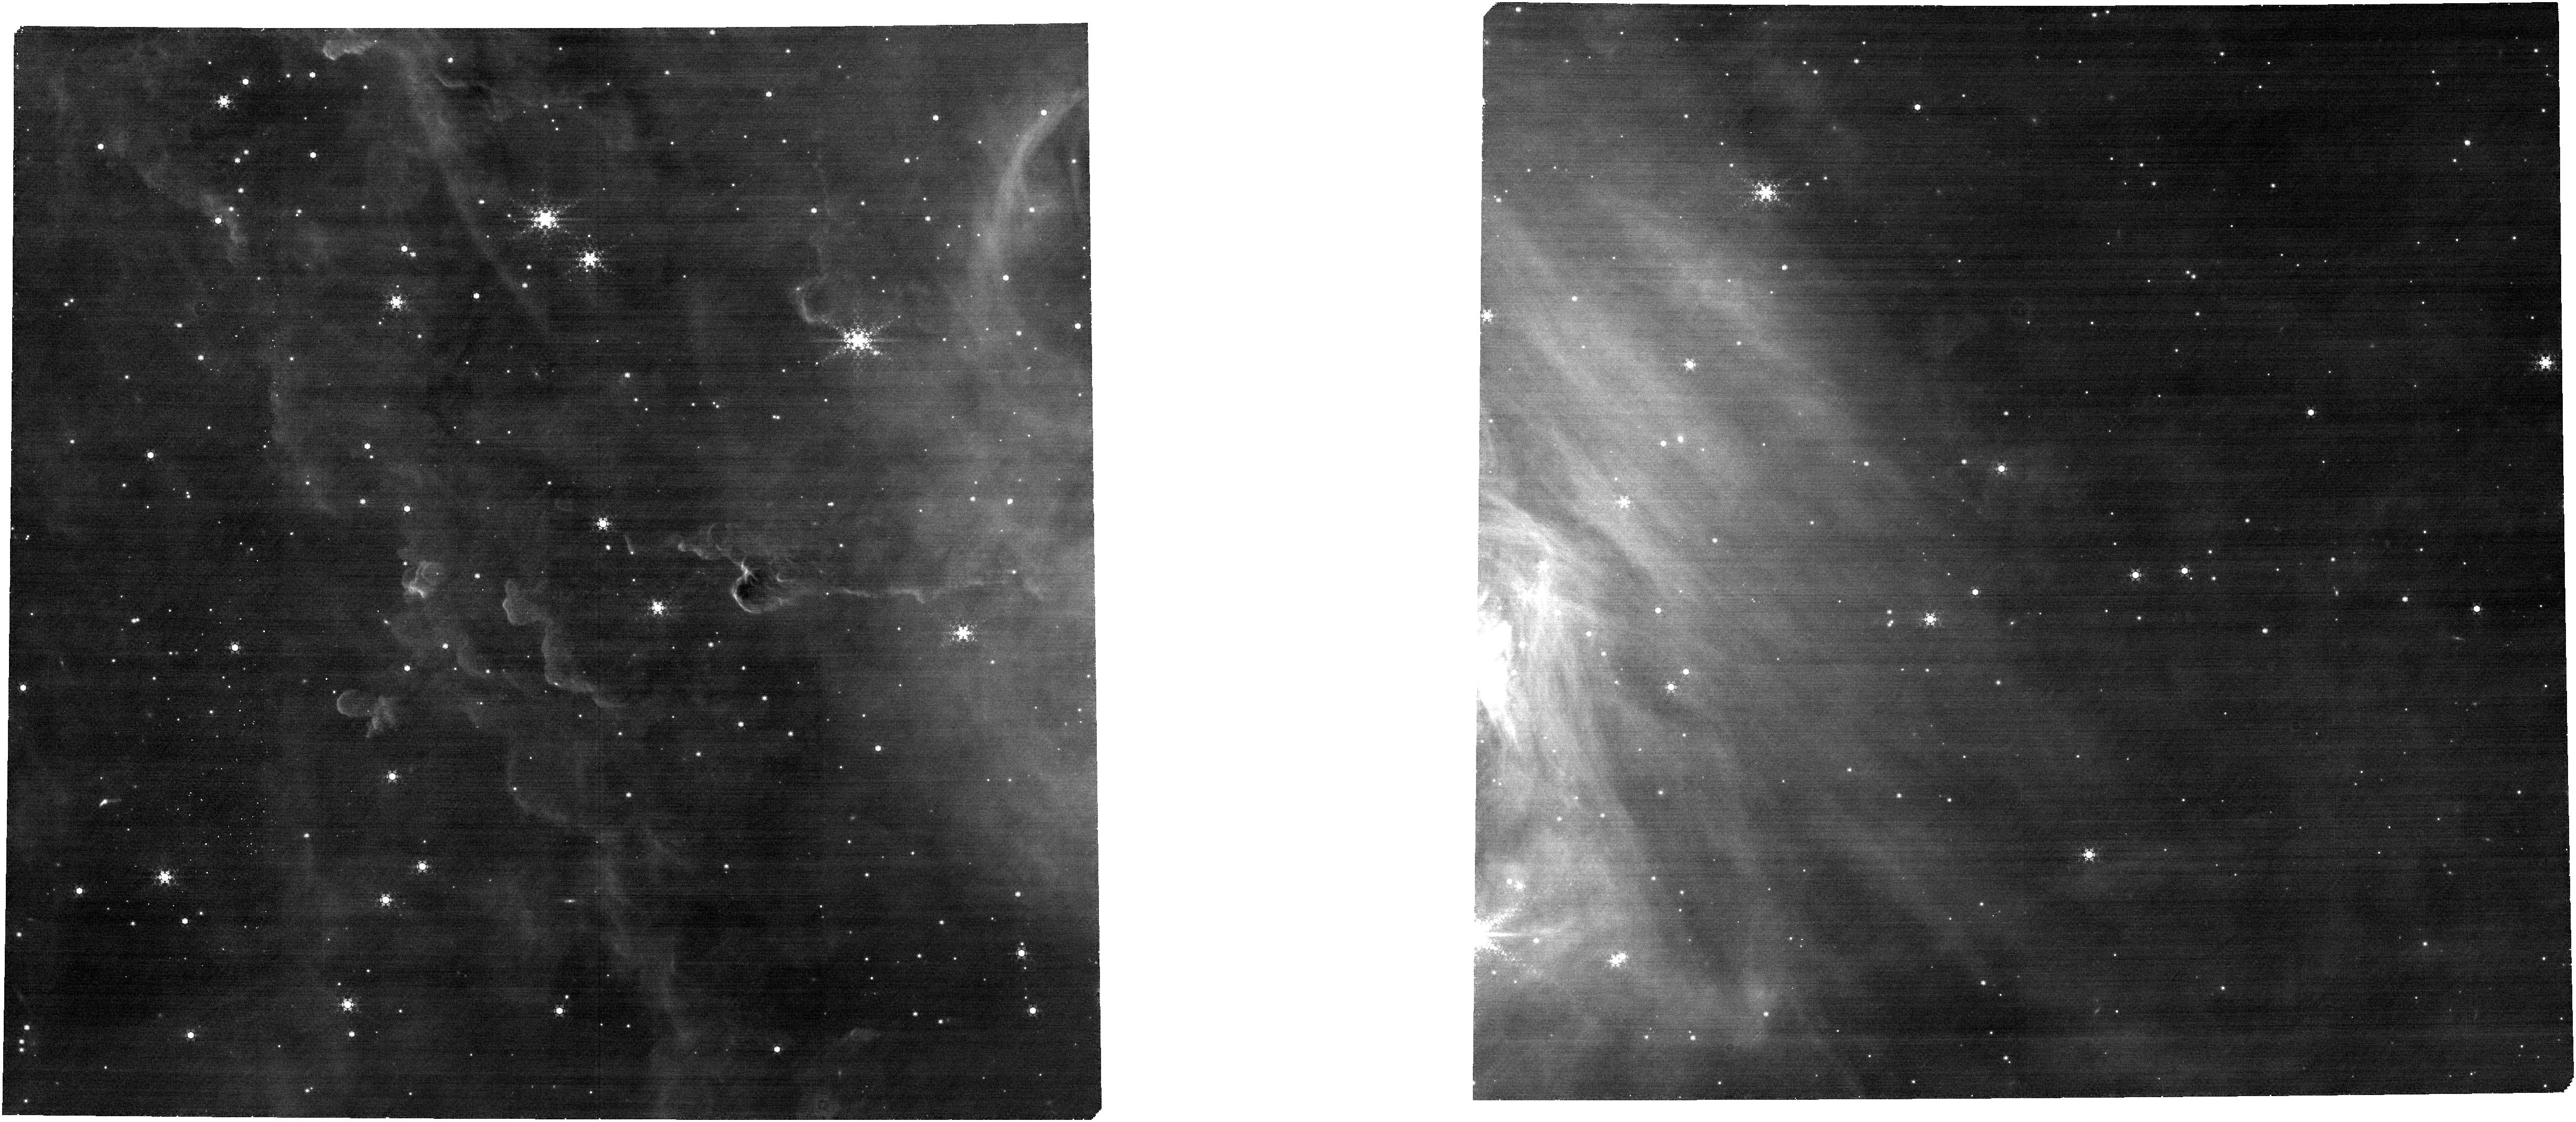
Target: W3-JWST-2-FINAL. Instrument: NIRCAM. Filter: F444W+F470N. Exposure: 14 min. Observation ID: jw05437-o002_t002_nircam_f444w-f470n

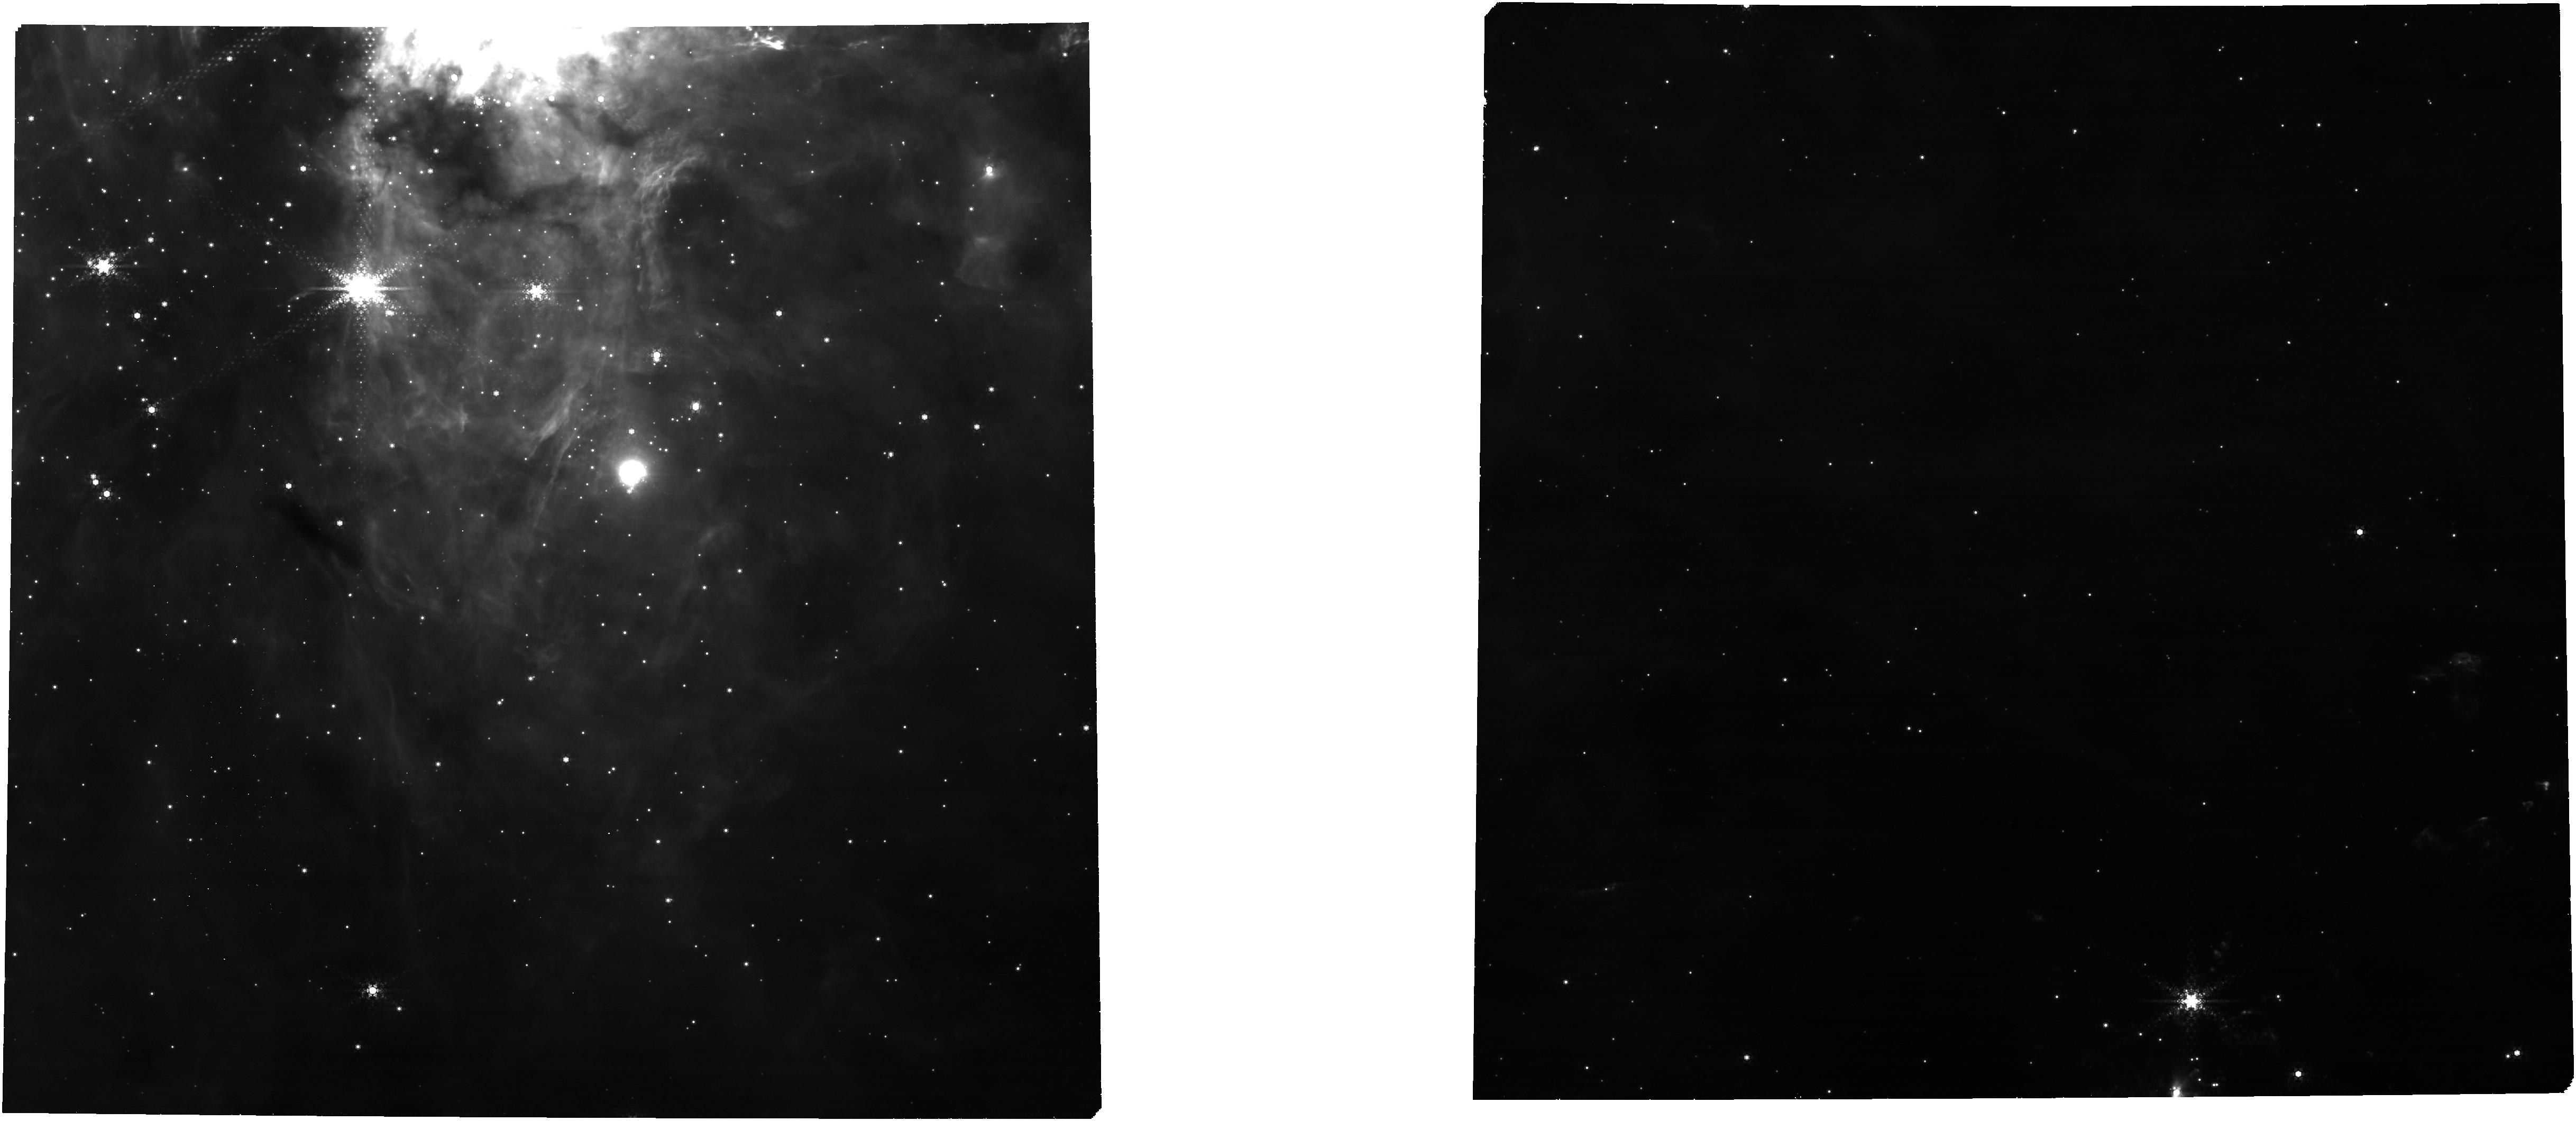
Target: W3-JWST-3A-FINAL. Instrument: NIRCAM. Filter: F444W+F470N. Exposure: 14 min. Observation ID: jw05437-o003_t003_nircam_f444w-f470n

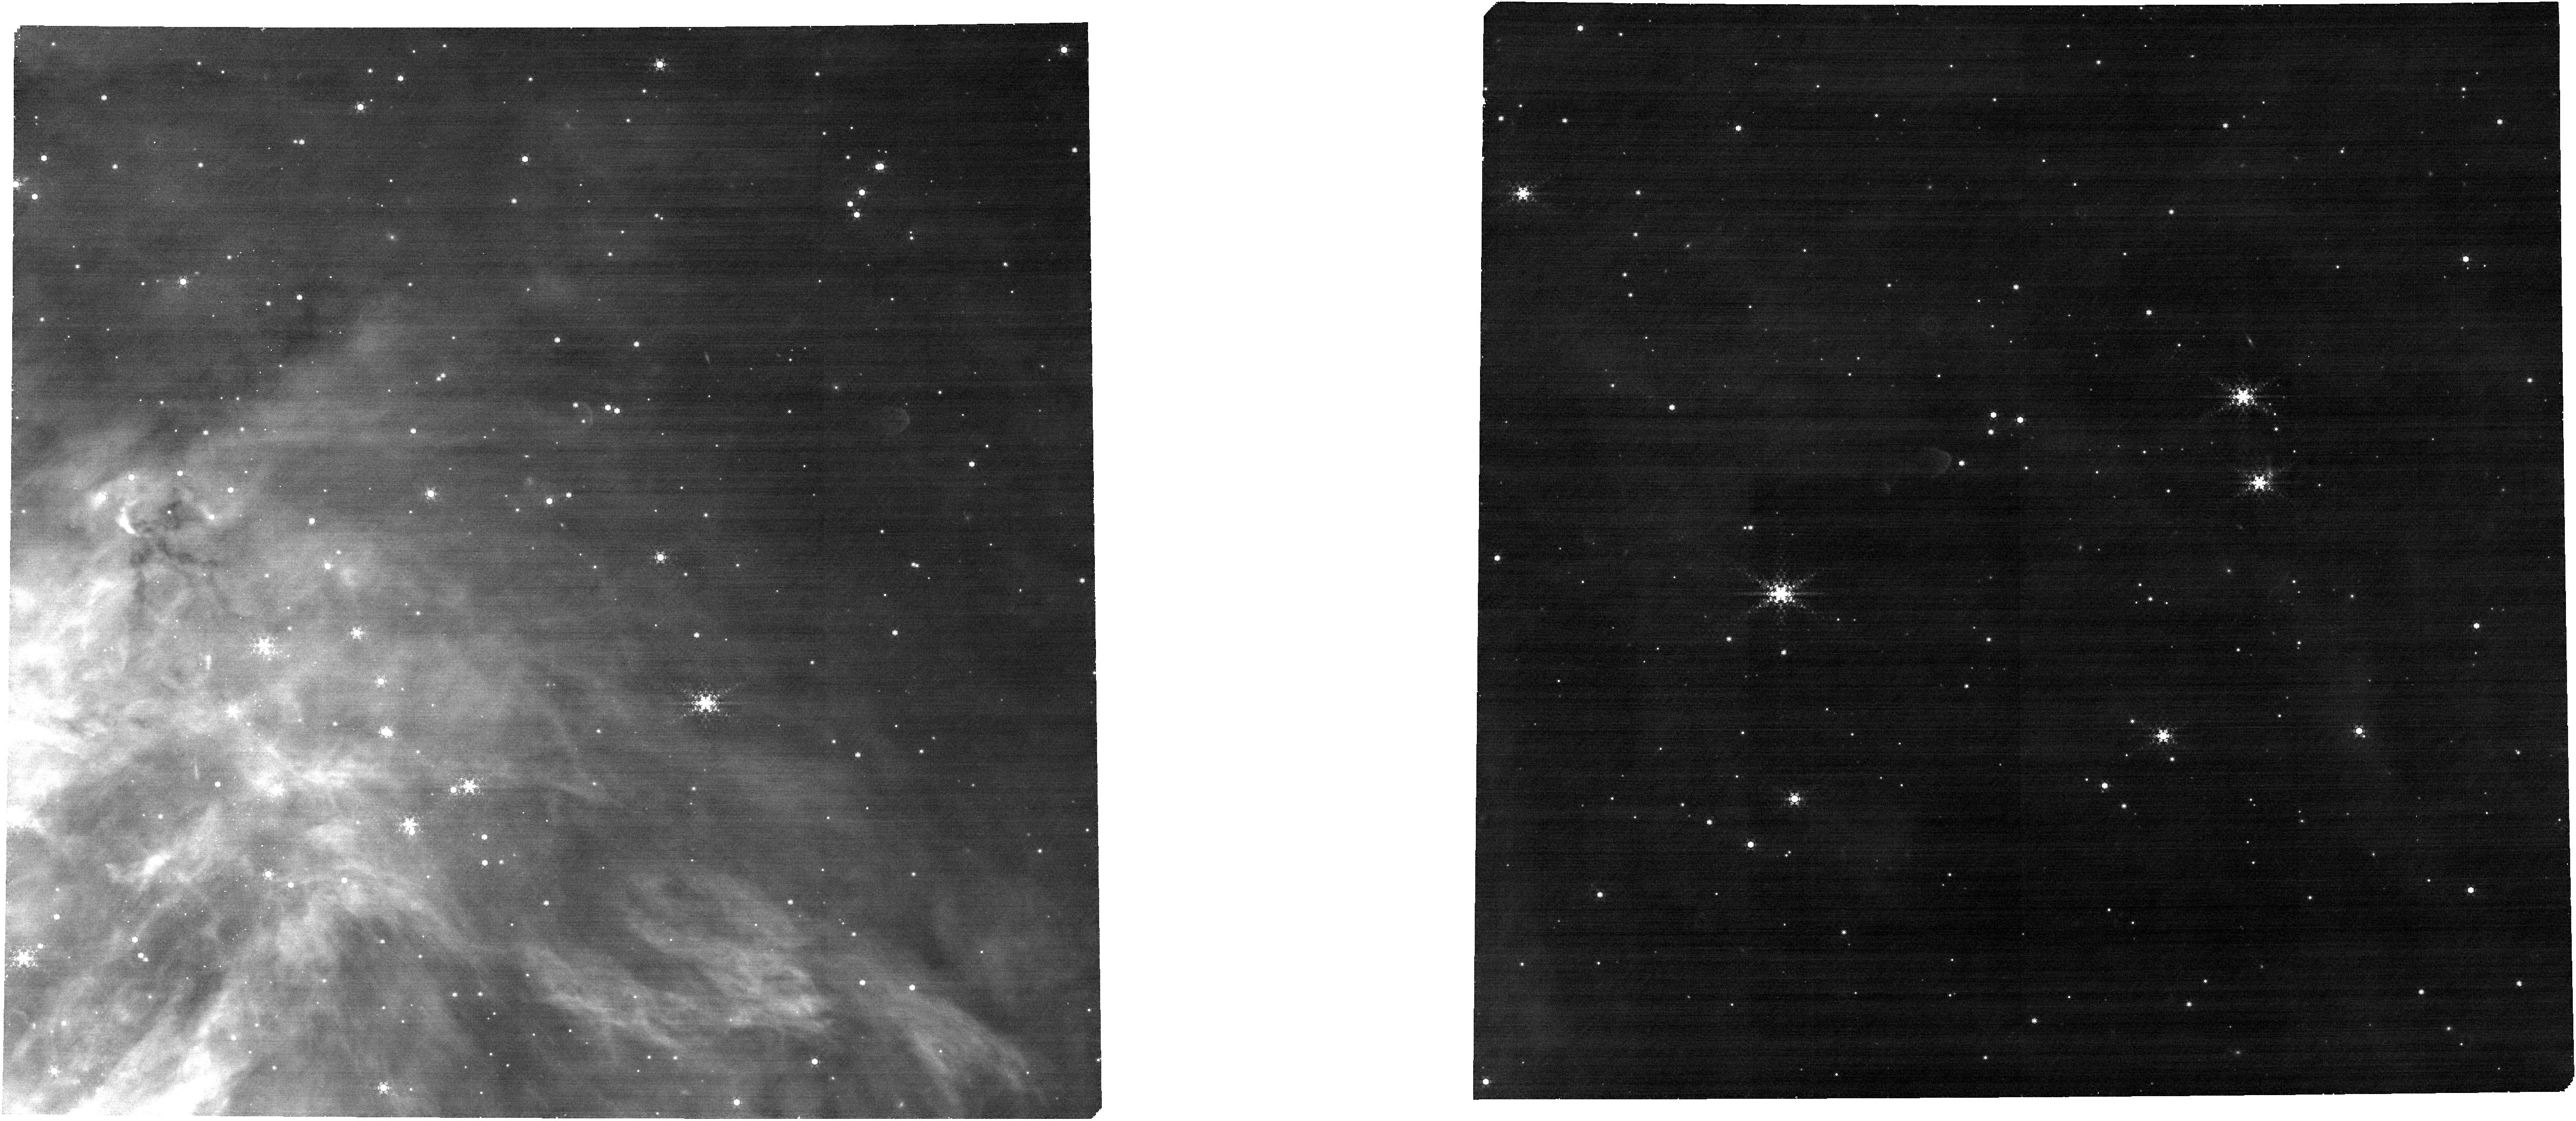
Target: W3-JWST-1A-FINAL. Instrument: NIRCAM. Filter: F444W+F470N. Exposure: 14 min. Observation ID: jw05437-o001_t001_nircam_f444w-f470n

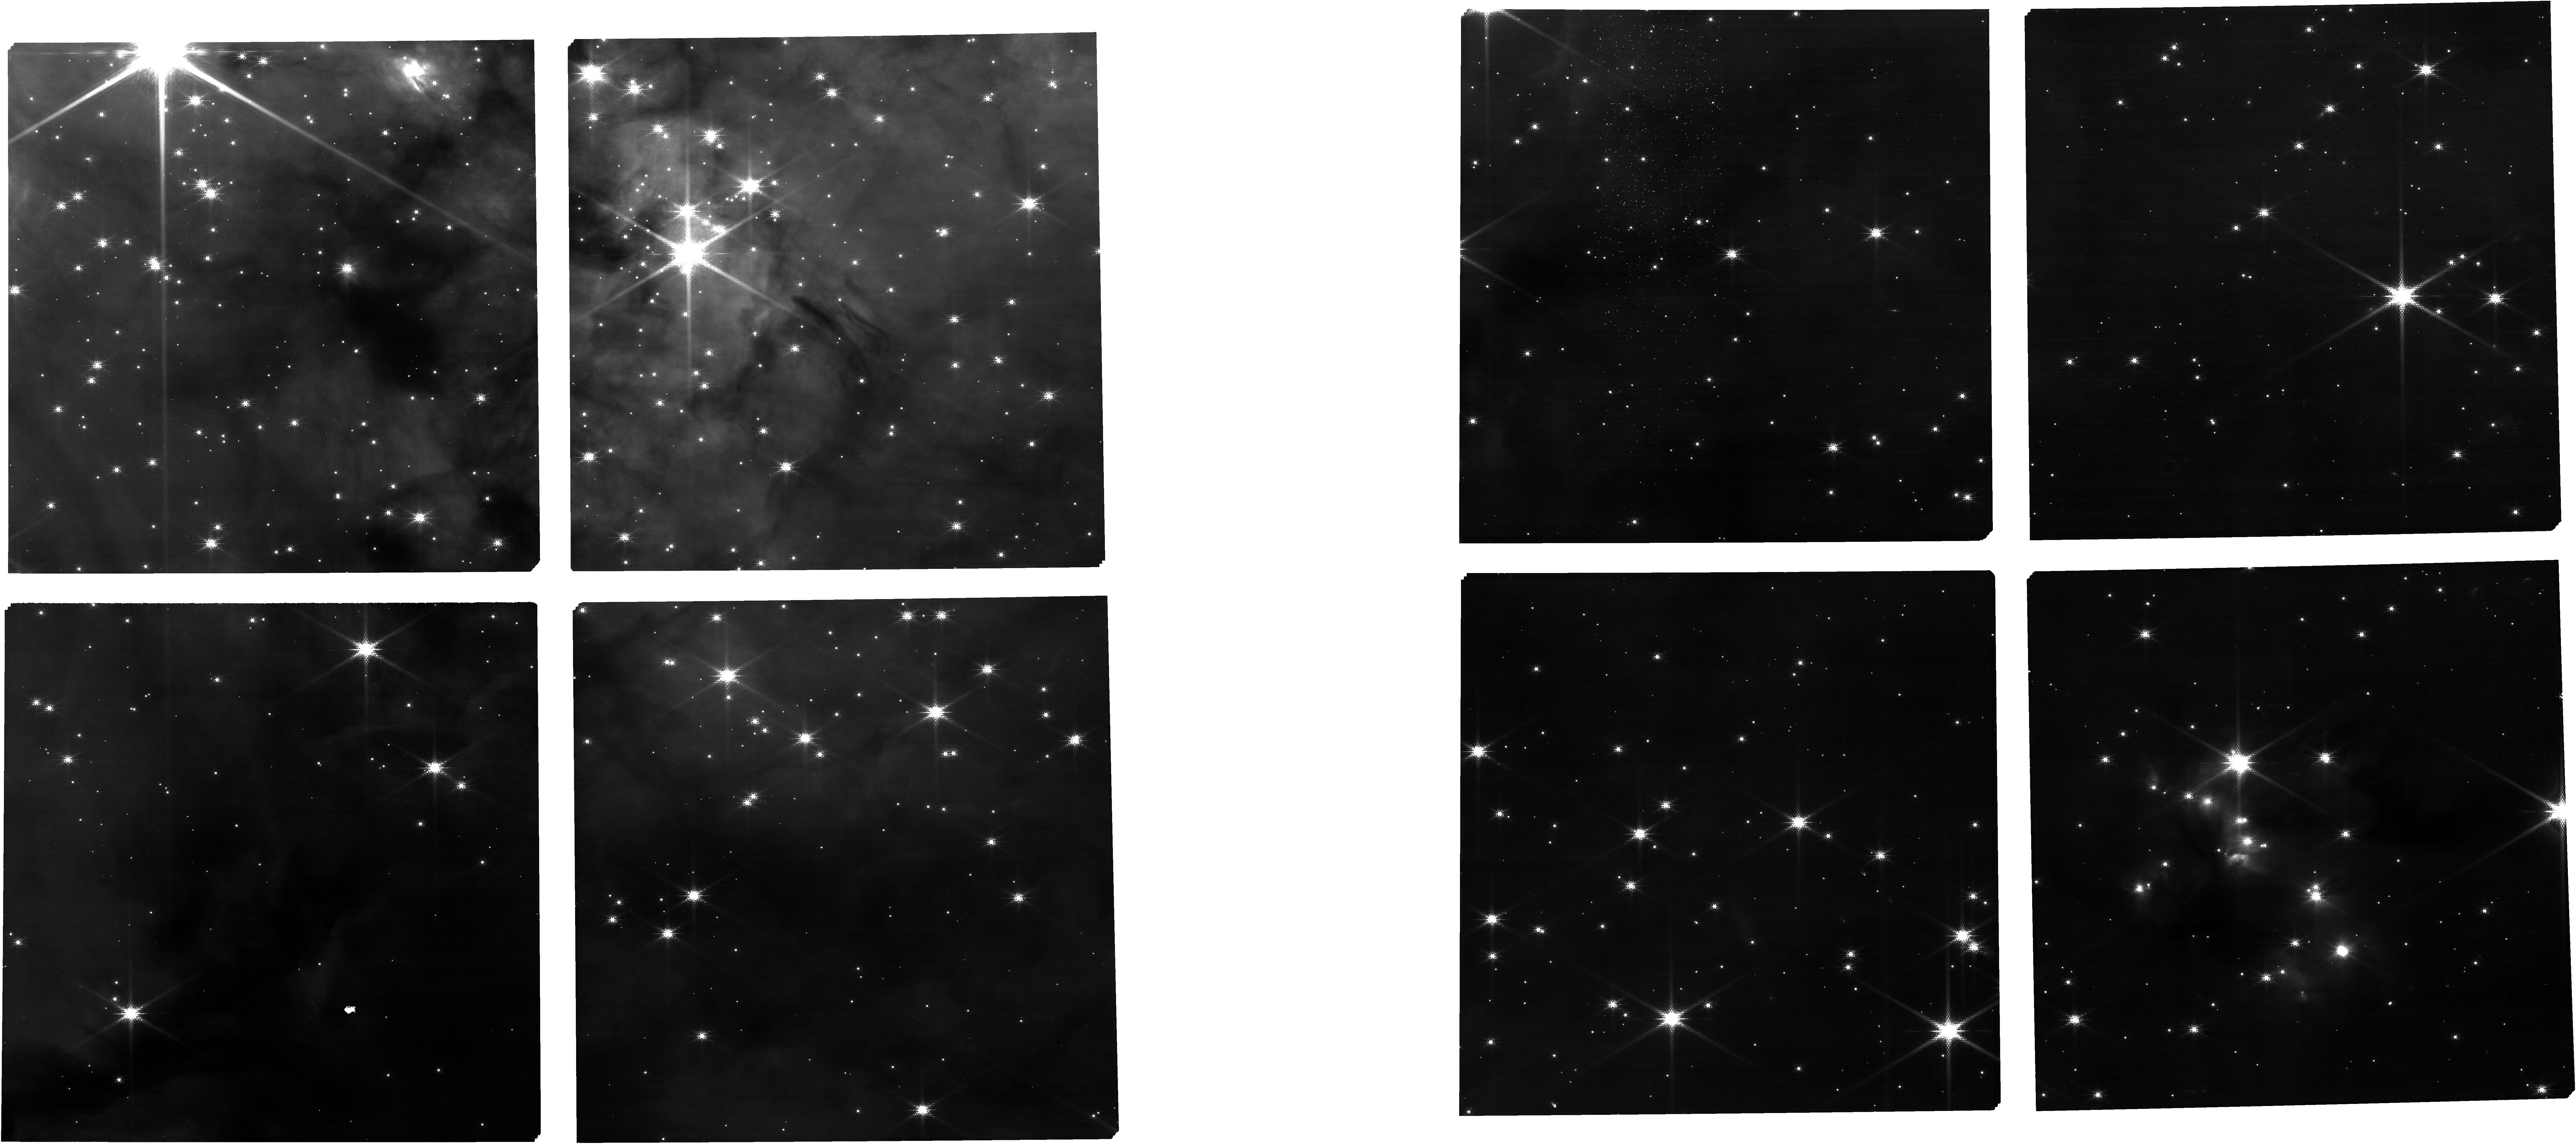
Target: W3-JWST-3A-FINAL. Instrument: NIRCAM. Filter: F150W2+F162M. Exposure: 31 min. Observation ID: jw05437-o003_t003_nircam_f150w2-f162m

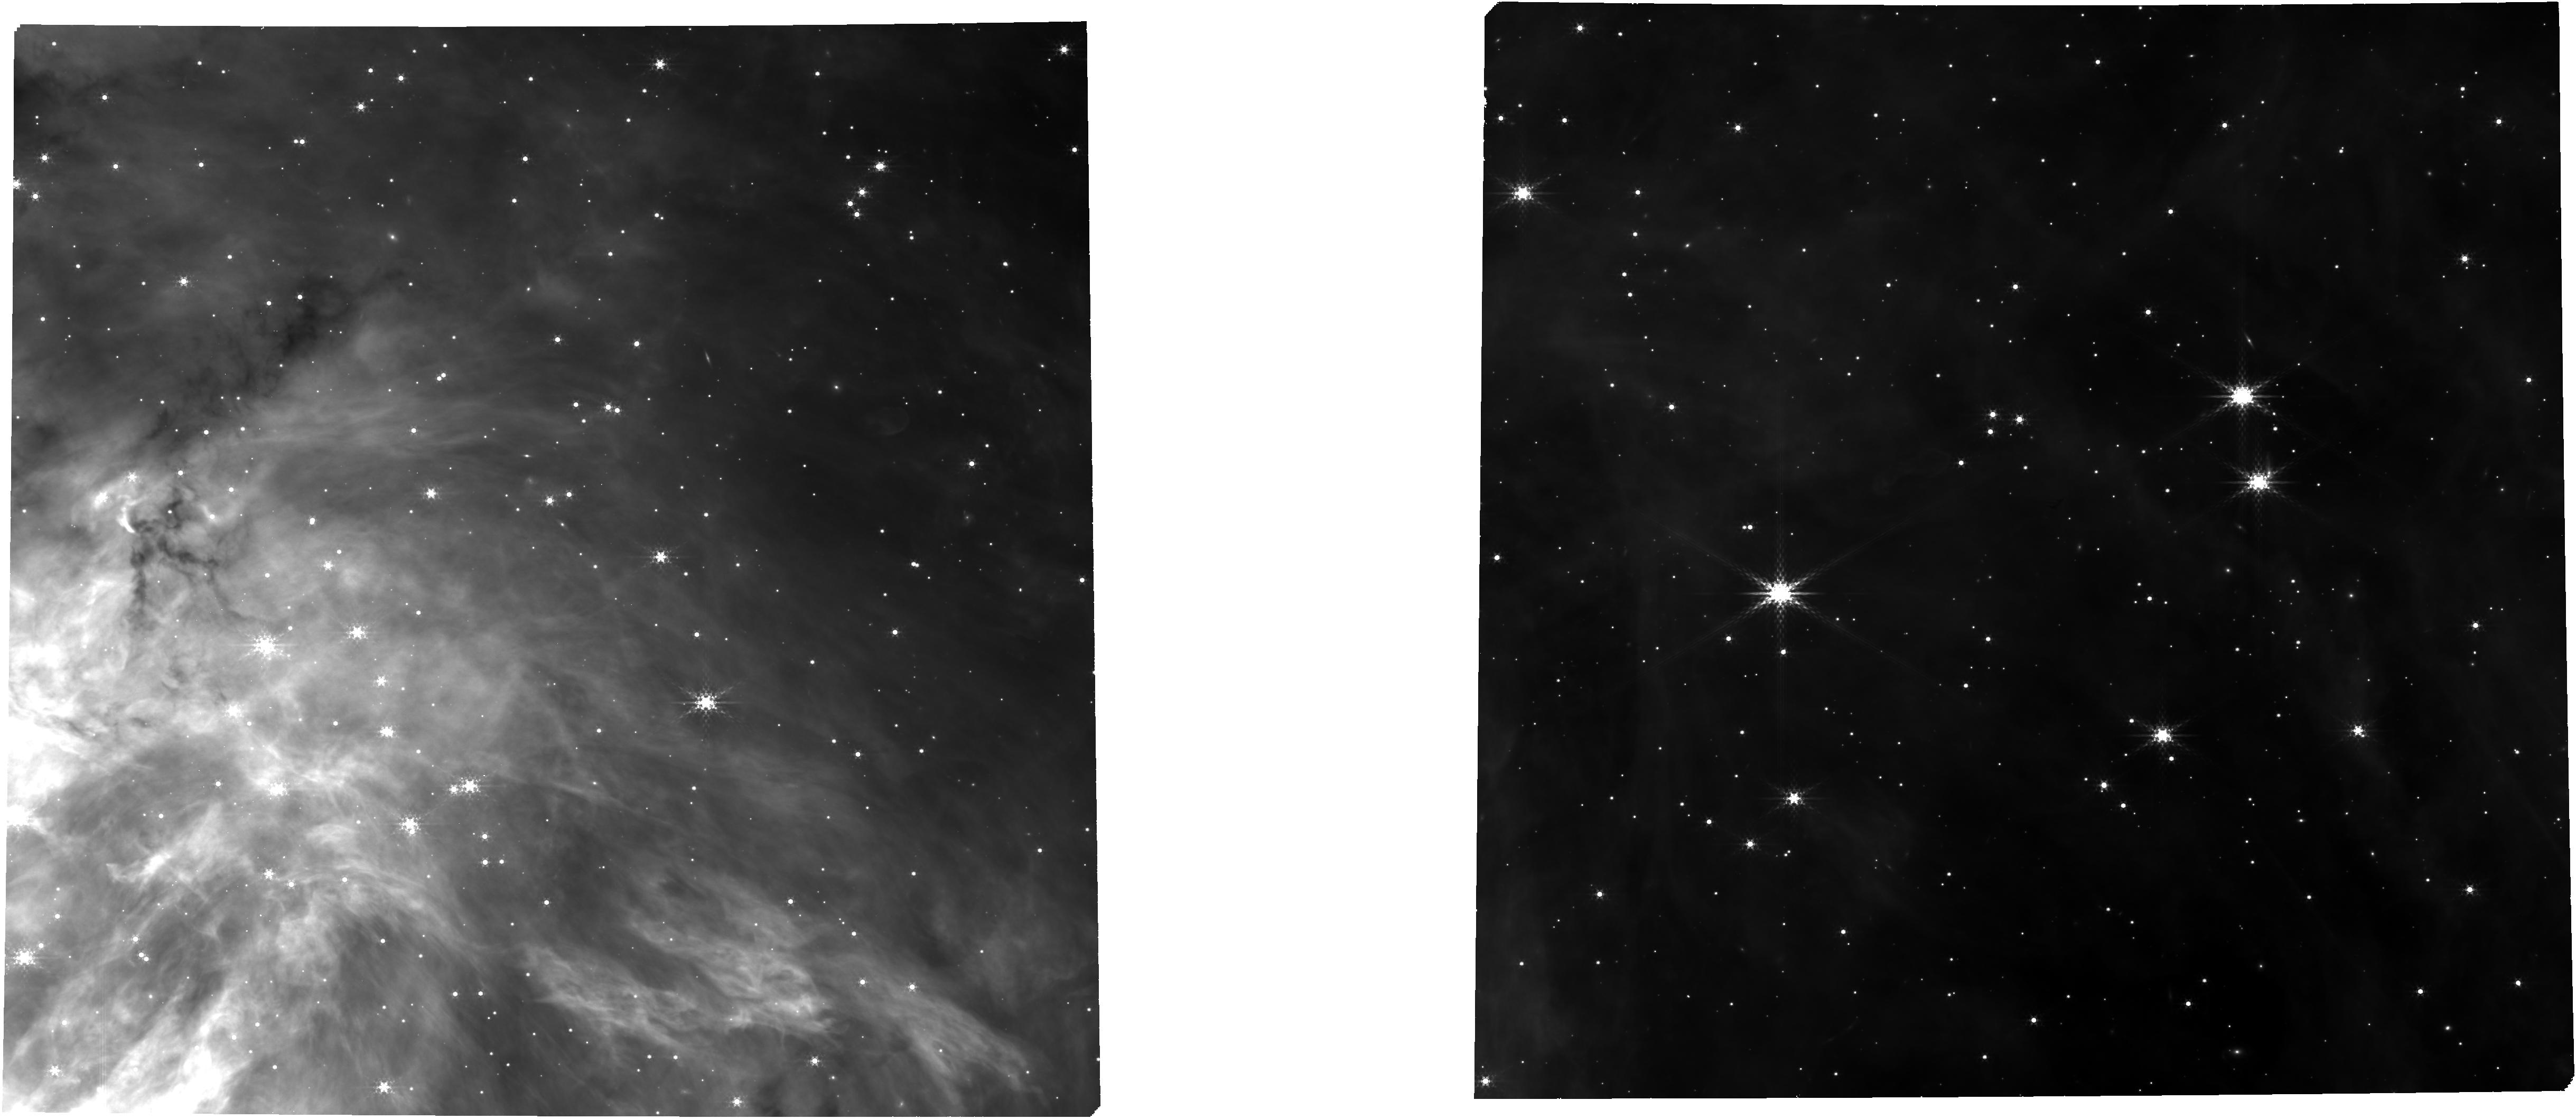
Target: W3-JWST-1A-FINAL. Instrument: NIRCAM. Filter: F360M. Exposure: 31 min. Observation ID: jw05437-o001_t001_nircam_clear-f360m

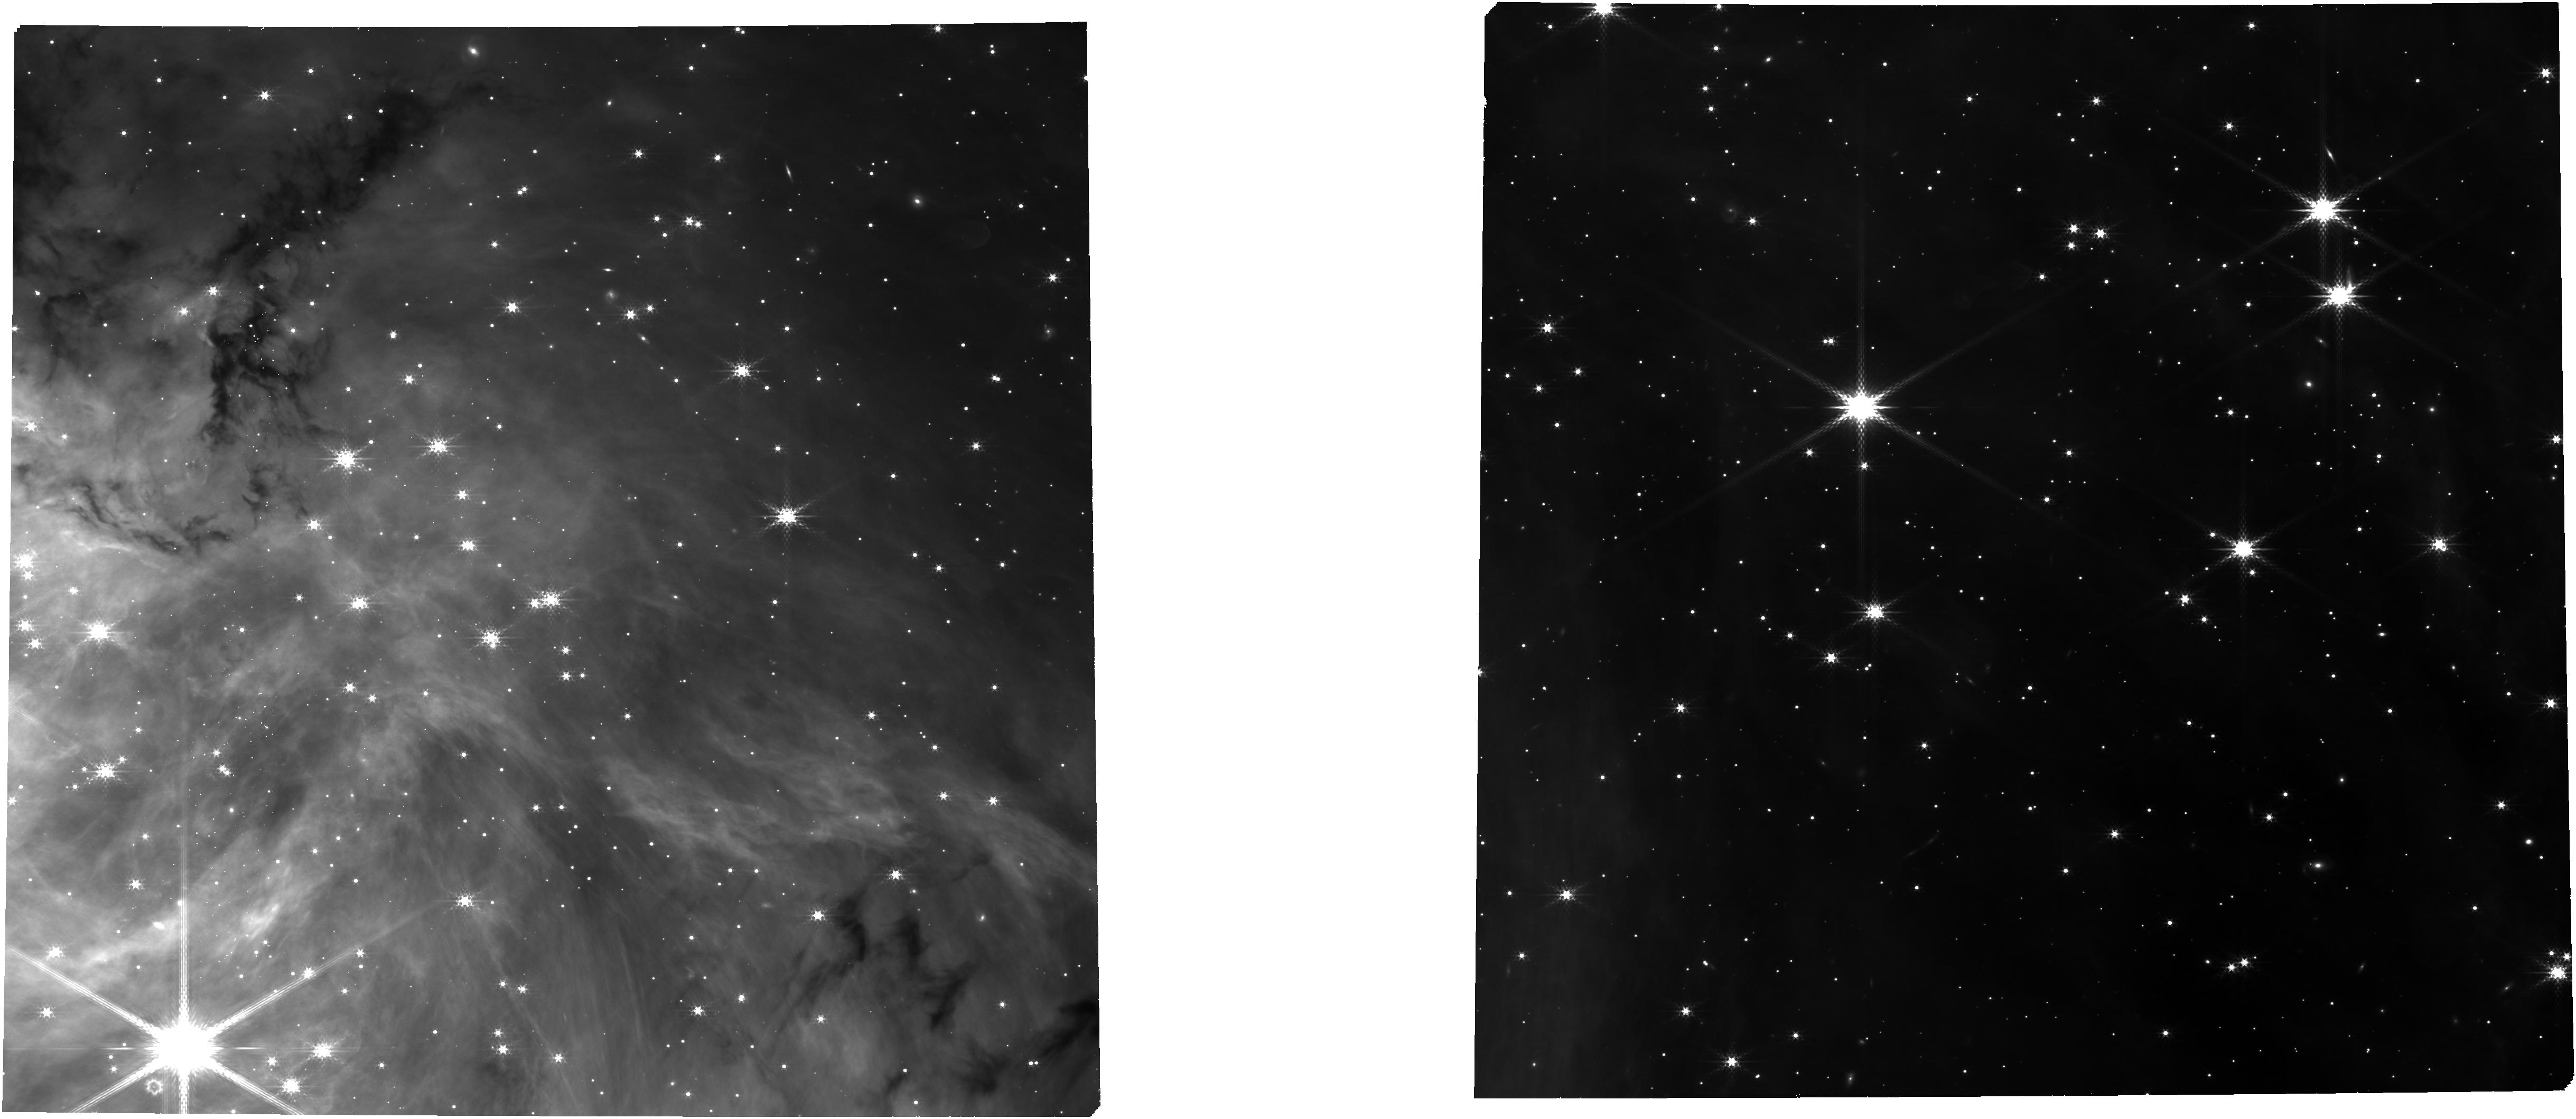
Target: W3-JWST-1A-FINAL. Instrument: NIRCAM. Filter: F300M. Exposure: 31 min. Observation ID: jw05437-o001_t001_nircam_clear-f300m

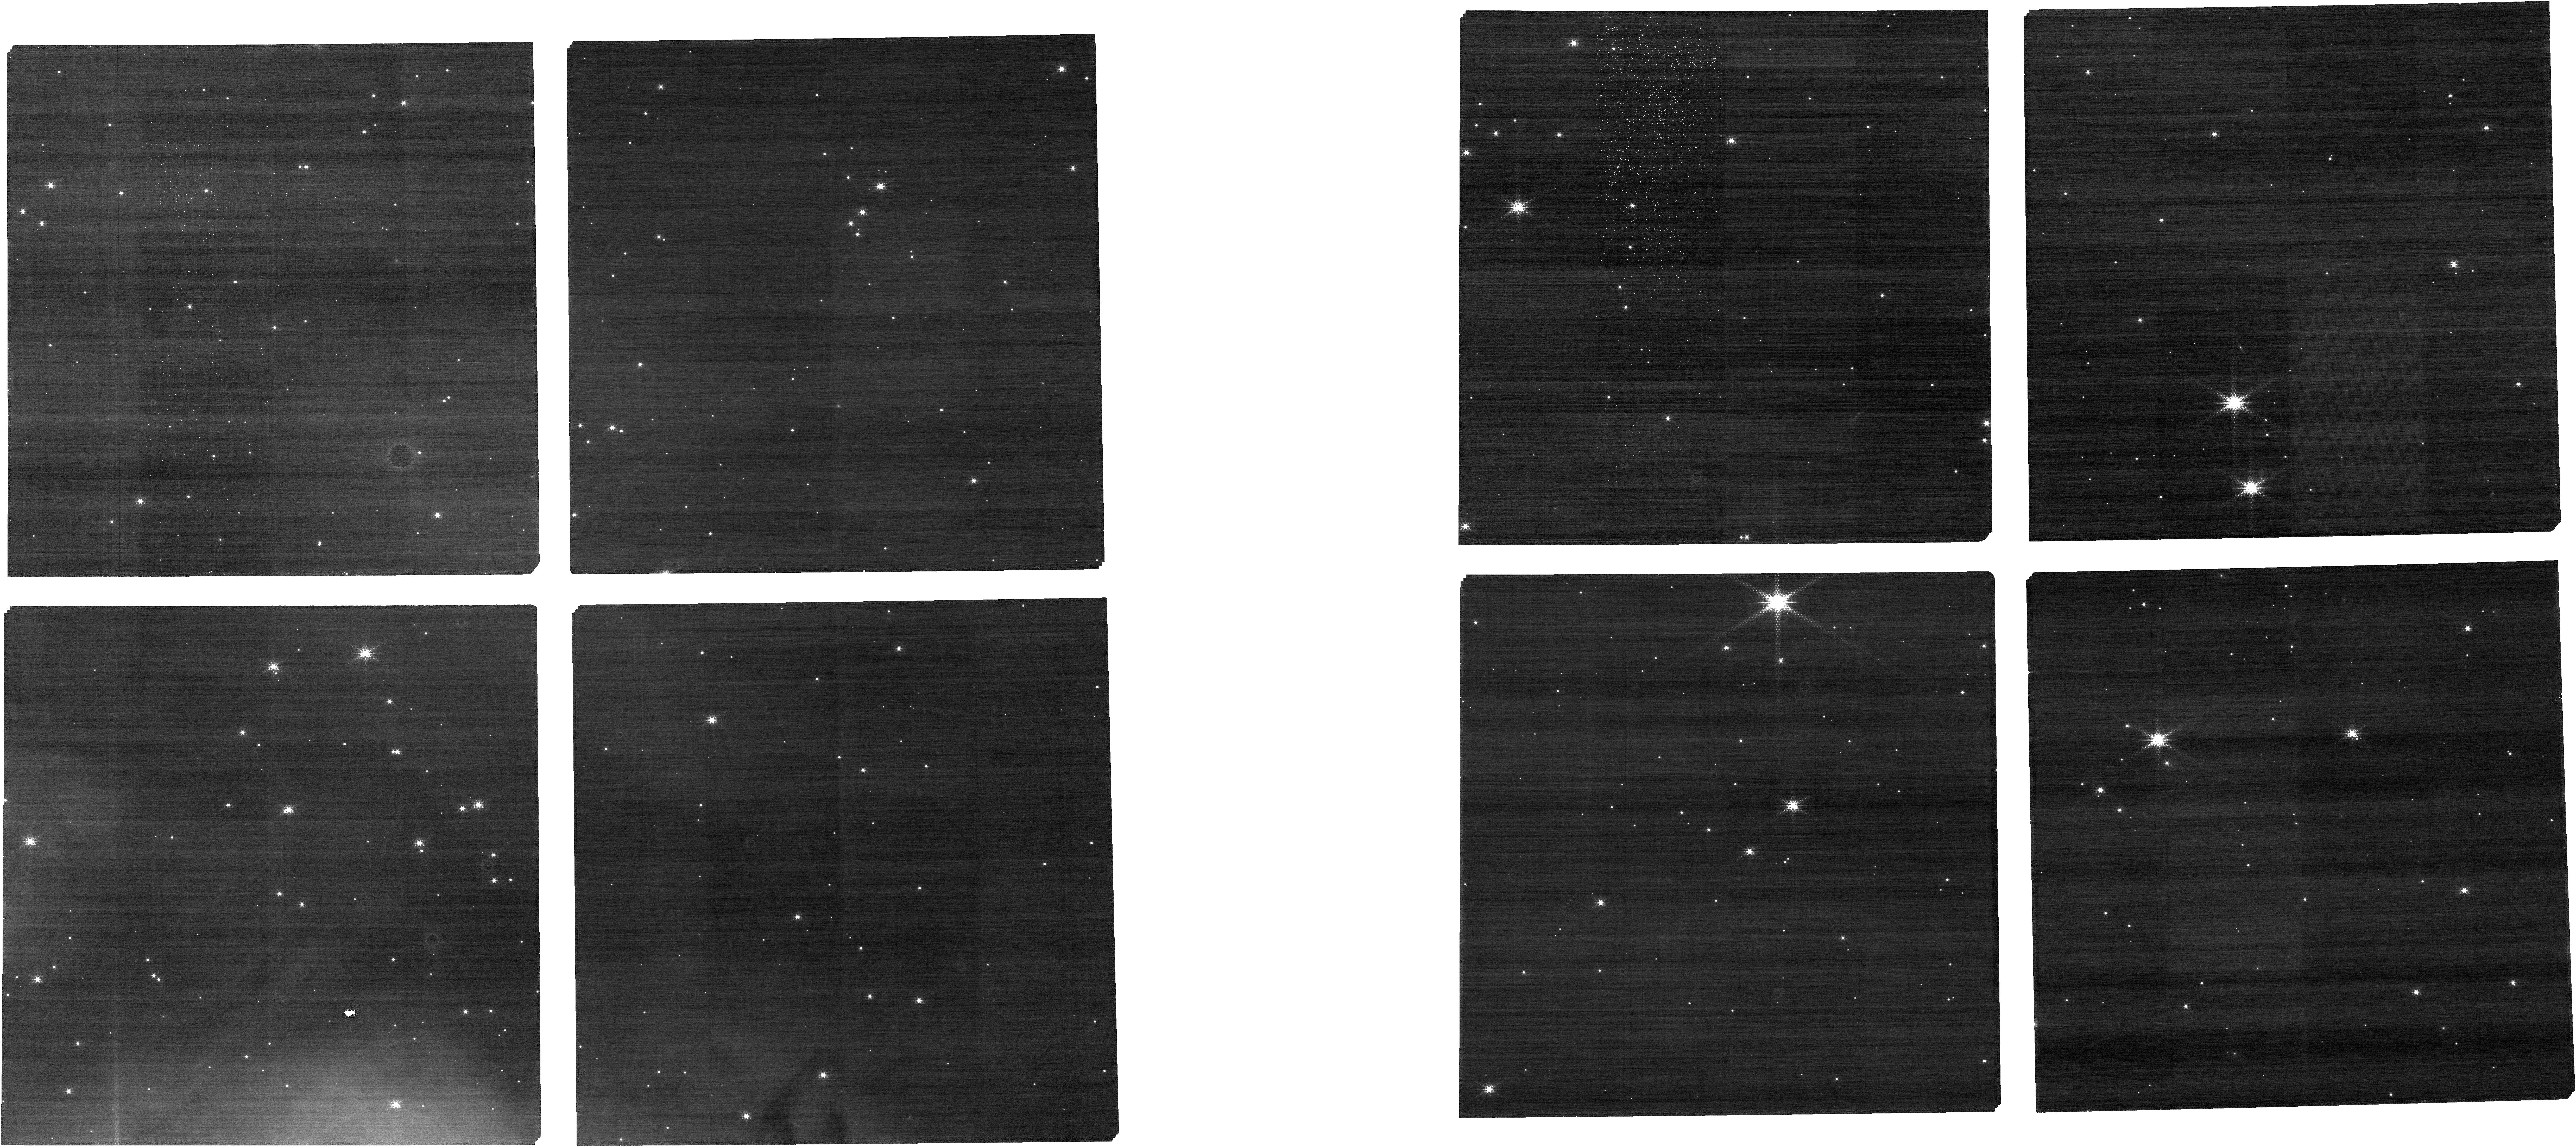
Target: W3-JWST-1A-FINAL. Instrument: NIRCAM. Filter: F187N. Exposure: 14 min. Observation ID: jw05437-o001_t001_nircam_clear-f187n

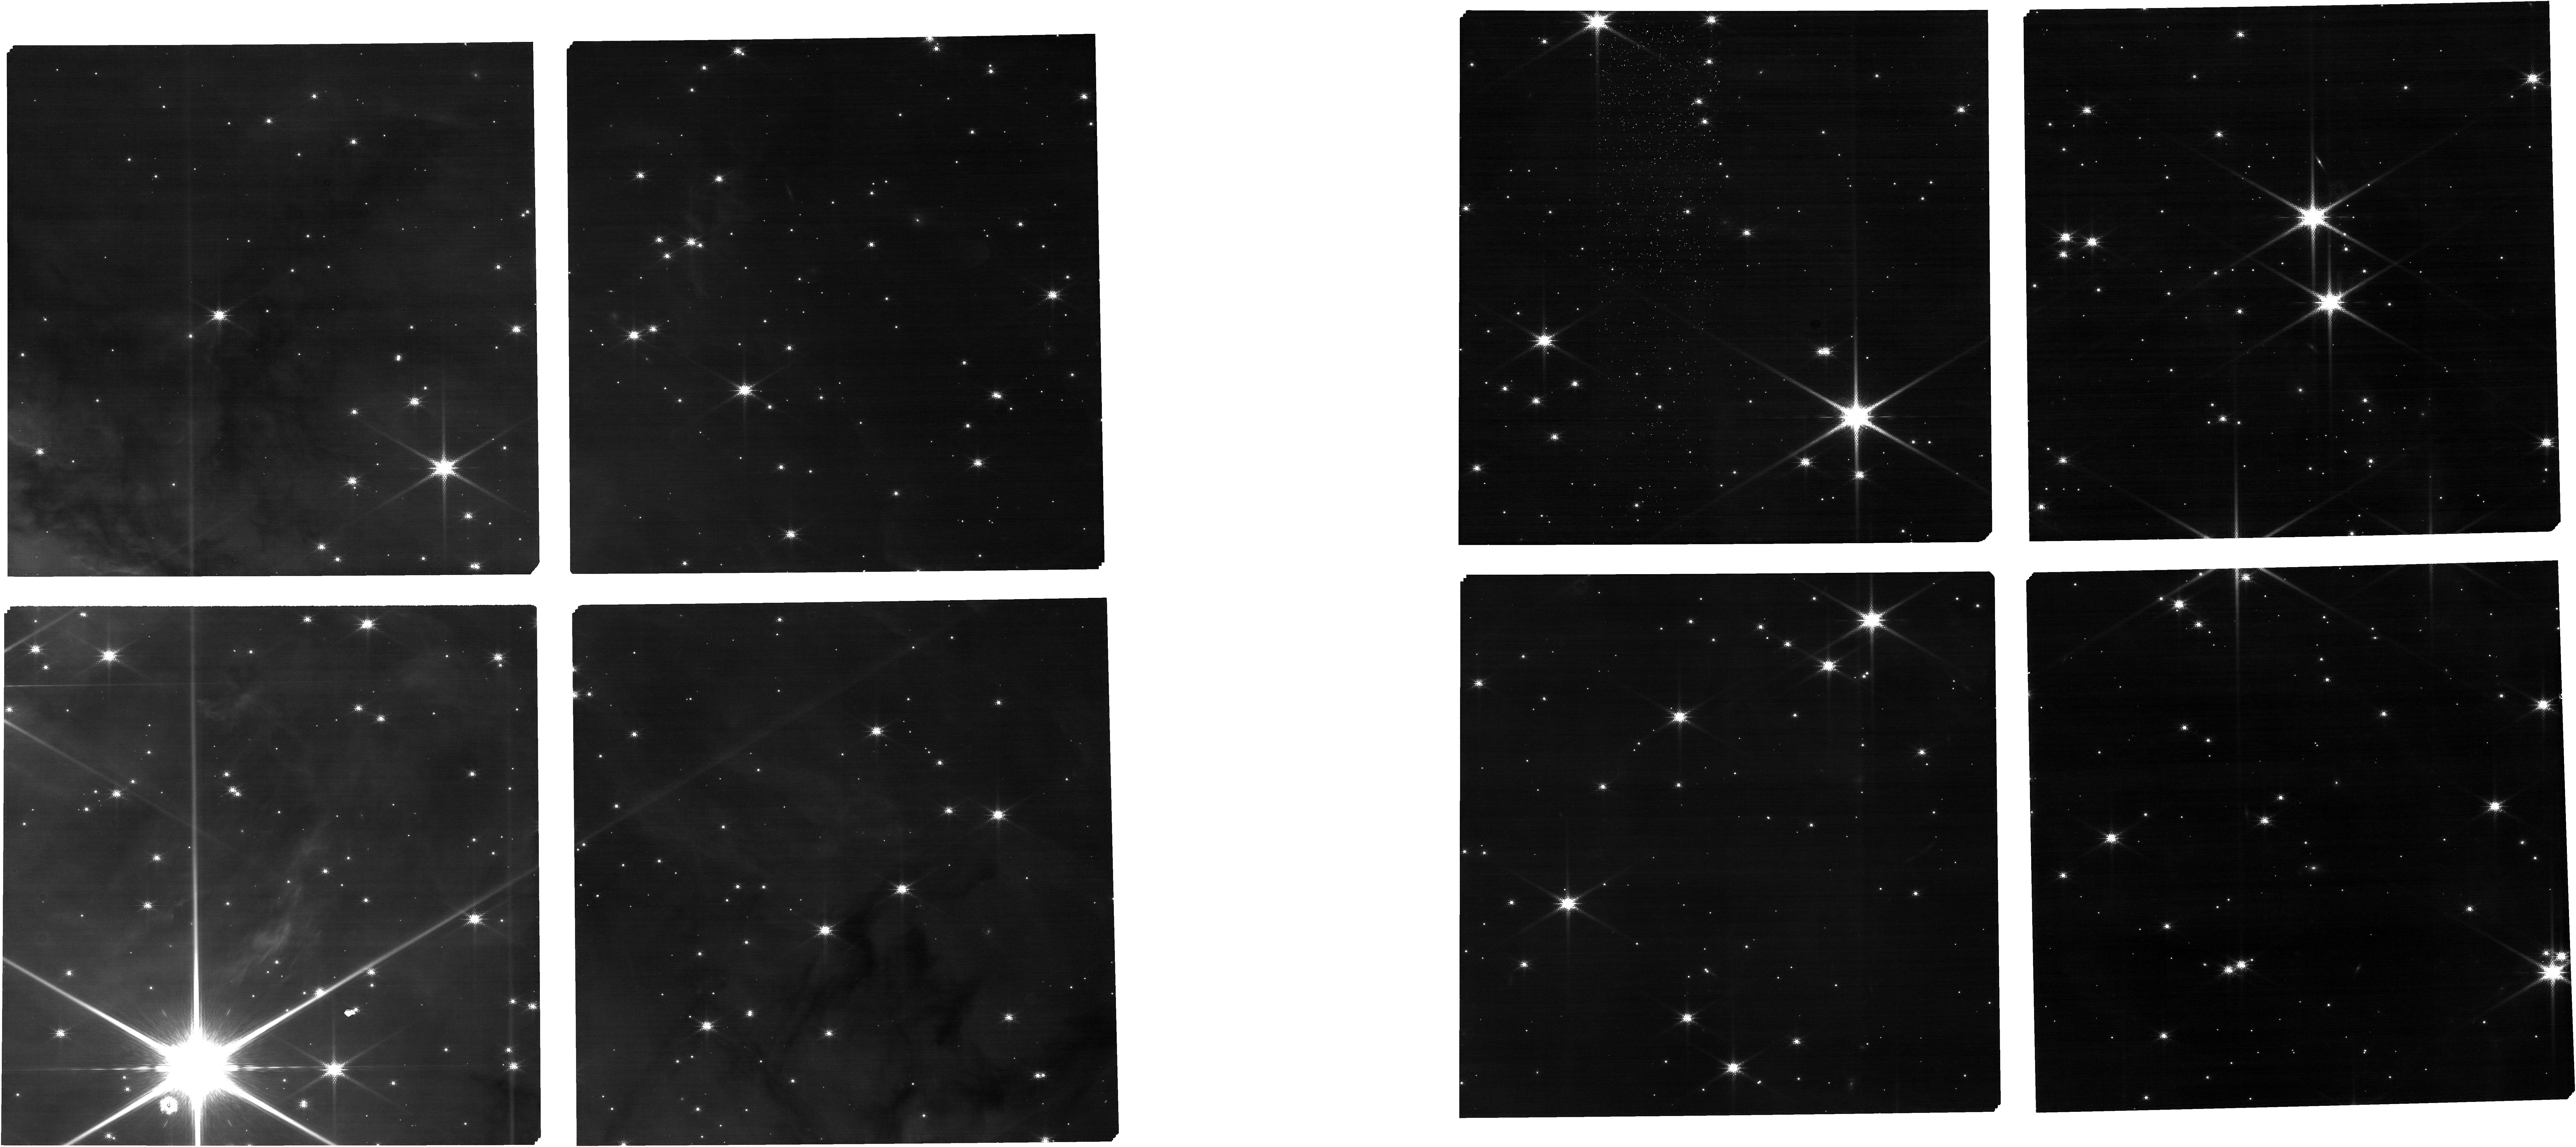
Target: W3-JWST-1A-FINAL. Instrument: NIRCAM. Filter: F140M. Exposure: 31 min. Observation ID: jw05437-o001_t001_nircam_clear-f140m

A Census to the Bottom of the IMF in W3: Atmospheres, Disks, Accretion, and Demographics (PI: Best, William)

Young brown dwarfs (BDs) and planetary-mass objects (PMOs) offer powerful tests of the universality of the IMF, the frequency and timescale of planet formation, and the typical atmospheric properties (and range of their variations) for analogs of directly-imaged and transiting planets, all at an extreme (protostellar mass and luminosity, disk mass, young age) where models are most strained. Most known PMOs are in nearby sparse populations, but these regions are small (with few PMOs) and spread out (limiting multiplexing). Given JWST’s superb sensitivity, the highest value is in source density rather than closeness or brightness. Distant, massive star-forming clusters offer more and denser targets, and HST has revealed them just in time for carefully optimized JWST follow-up. We propose a highly multiplexed NIRSpec+NIRCam program for young BDs and PMOs, targeting 3 pointings in the young (0-8 Myr), massive (~10,000 members), and dense (R~12 arcmin) W3 cluster. We propose NIRSpec/MOS spectra of candidate young members from HST photometry (prism for 231 faint BDs and PMOs, grism and prism for 112 brighter BDs) to measure Teff, gravity, accretion from emission lines, and disks from IR excess. We propose parallel NIRCam imaging in 12 filters (for SEDs, water bands indicating low Teff, emission lines, and outflows) to seek the very bottom of the IMF (~2 MJup) and measure Teff, accretion, and disks. Our program will deliver a large and robust census of the lowest-mass objects accross varied environments, providing a new view of the IMF, disks, planet formation, and the atmospheres of analogs to the directly-imaged and transiting planets that drive much of JWST’s key science.